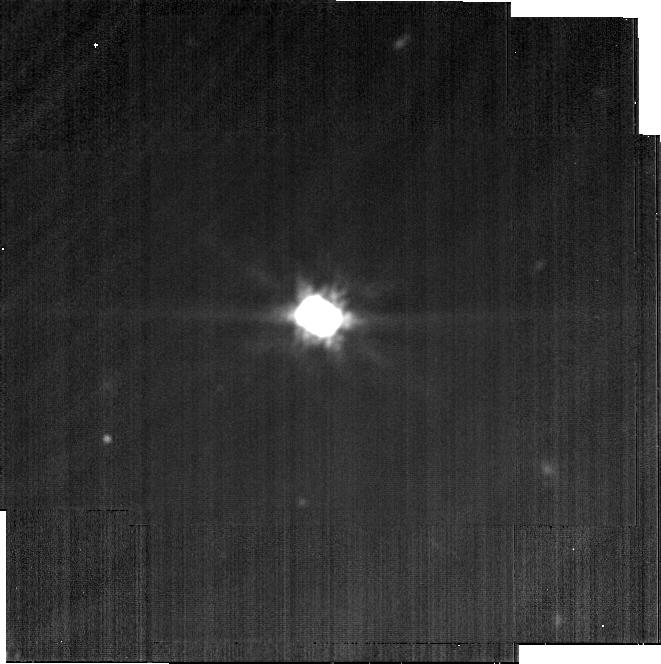
Target: CB-26. Instrument: MIRI. Filter: F2100W. Exposure: 8 min. Observation ID: jw04290-o018_t009_miri_f2100w-brightsky

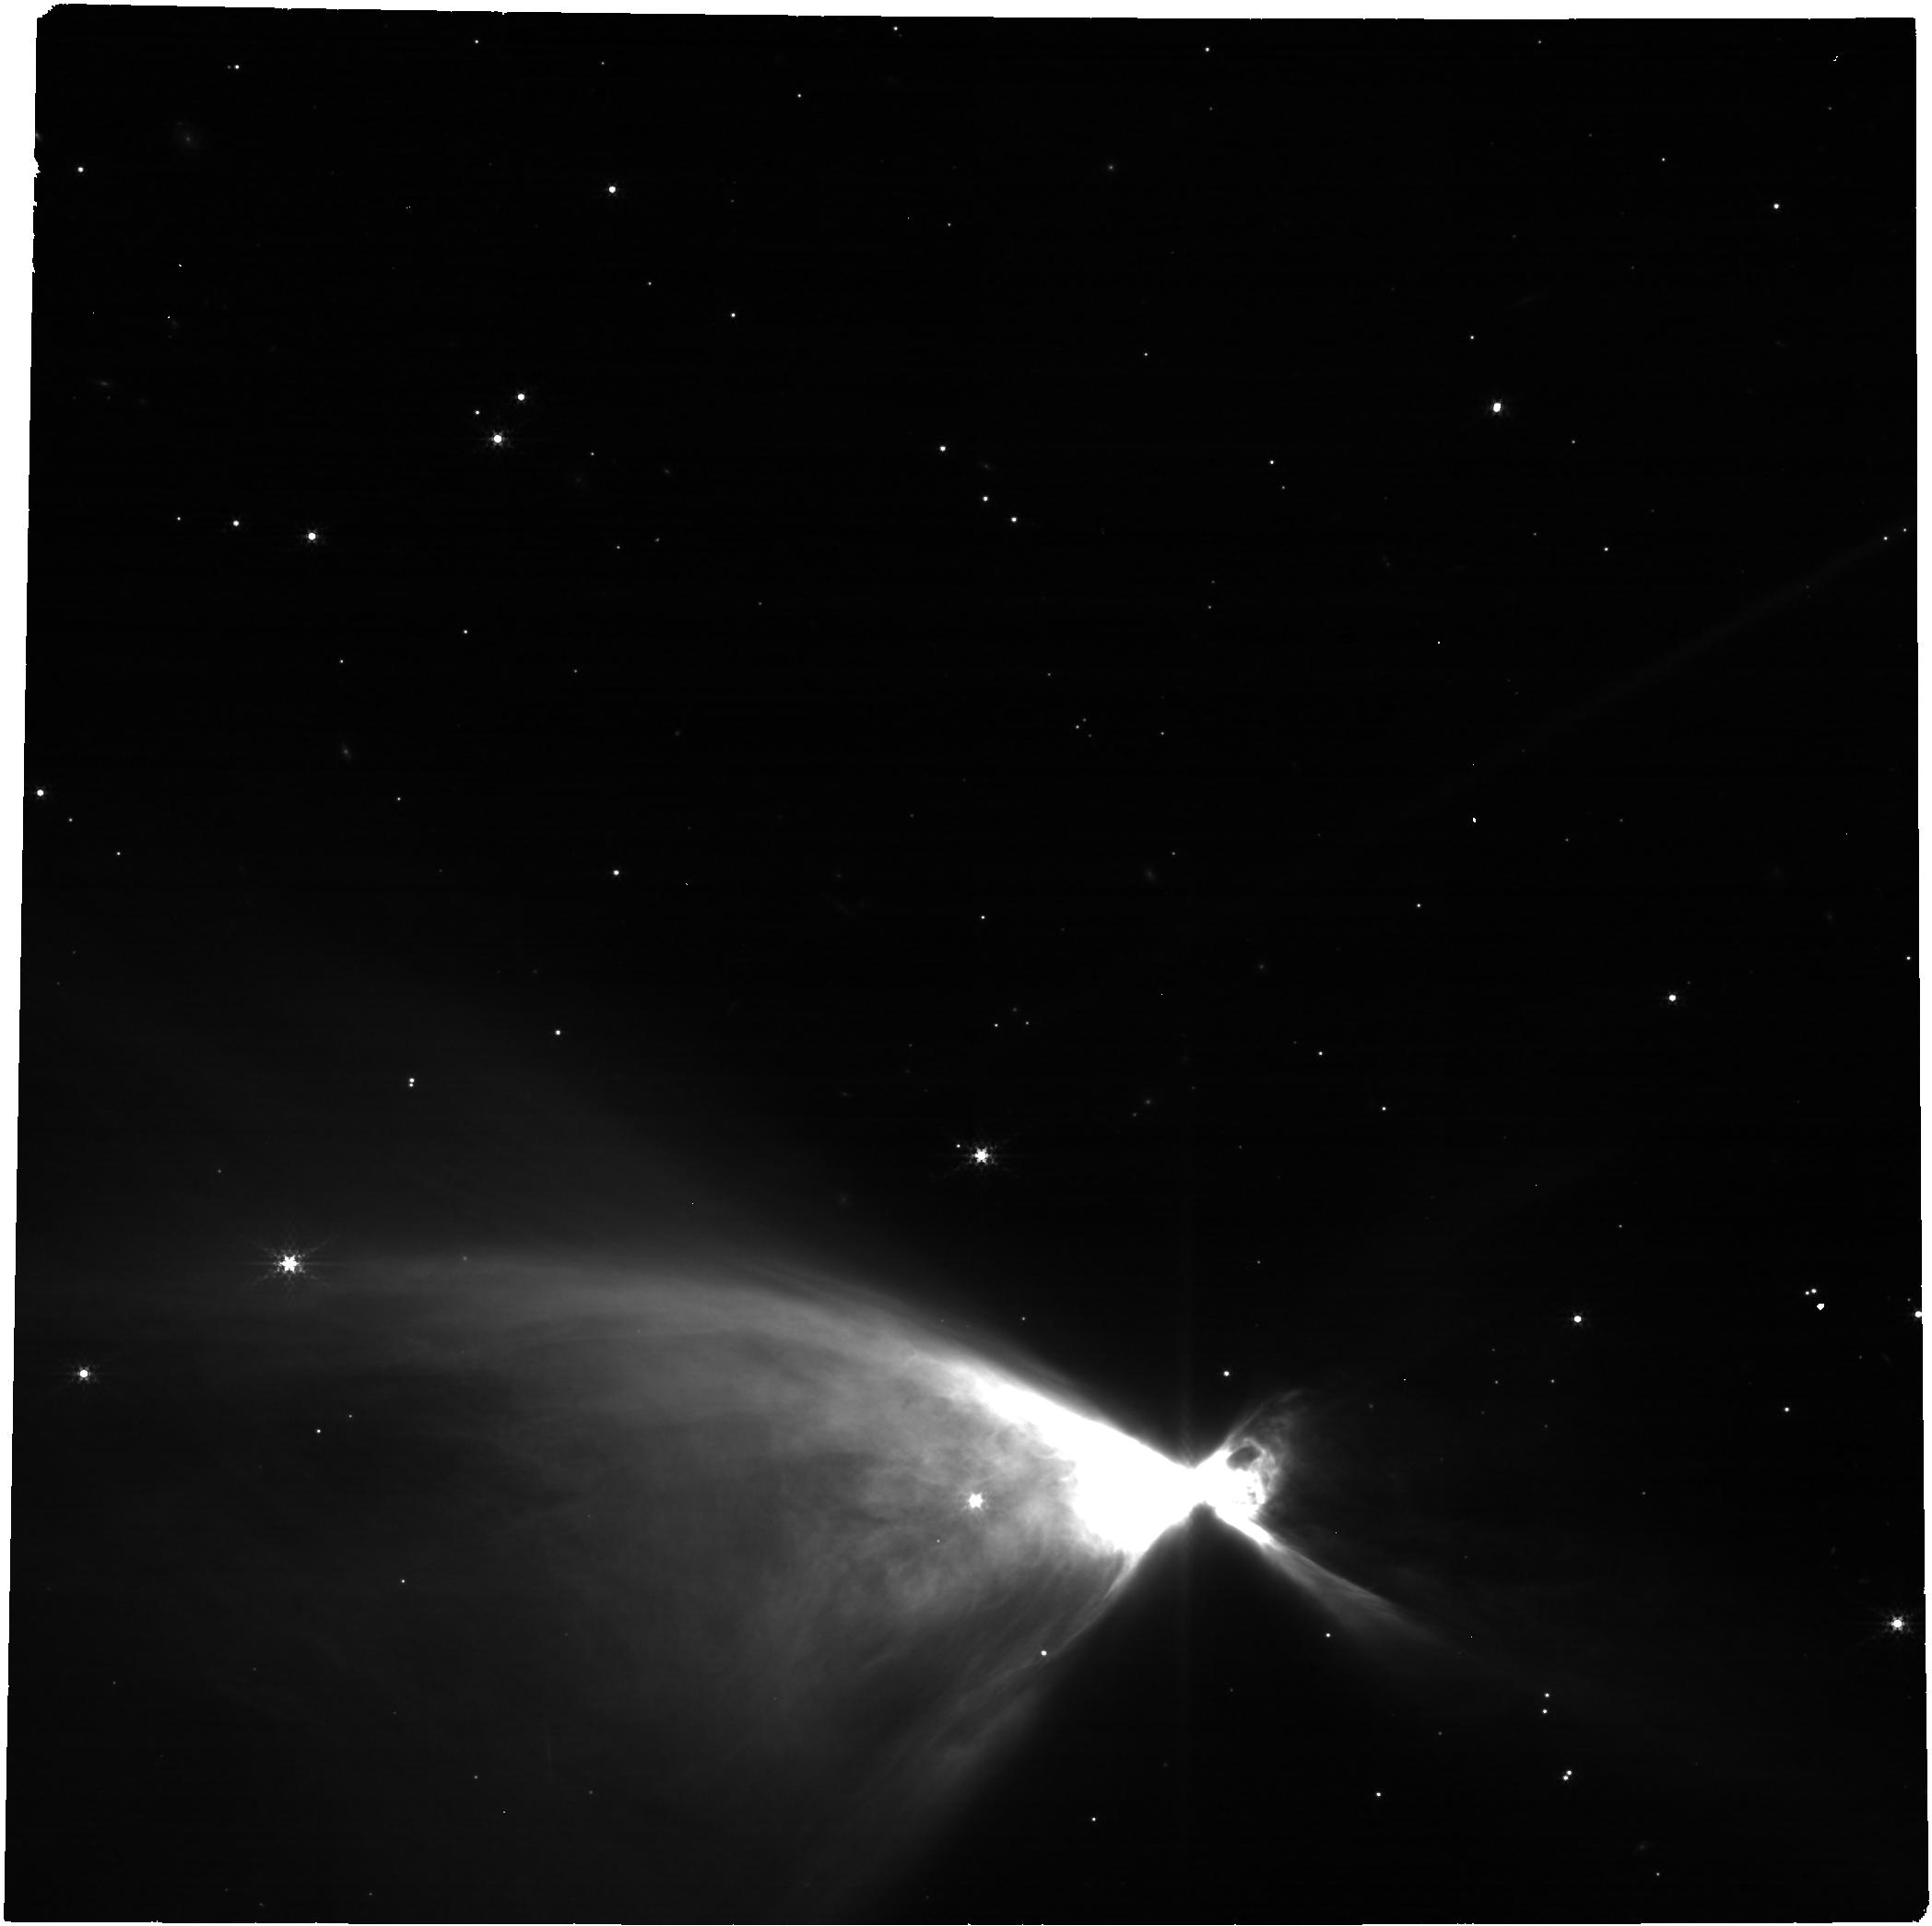
Target: CHA-IR-NEBULA. Instrument: NIRCAM. Filter: F300M. Exposure: 14 min. Observation ID: jw04290-o027_t010_nircam_clear-f300m

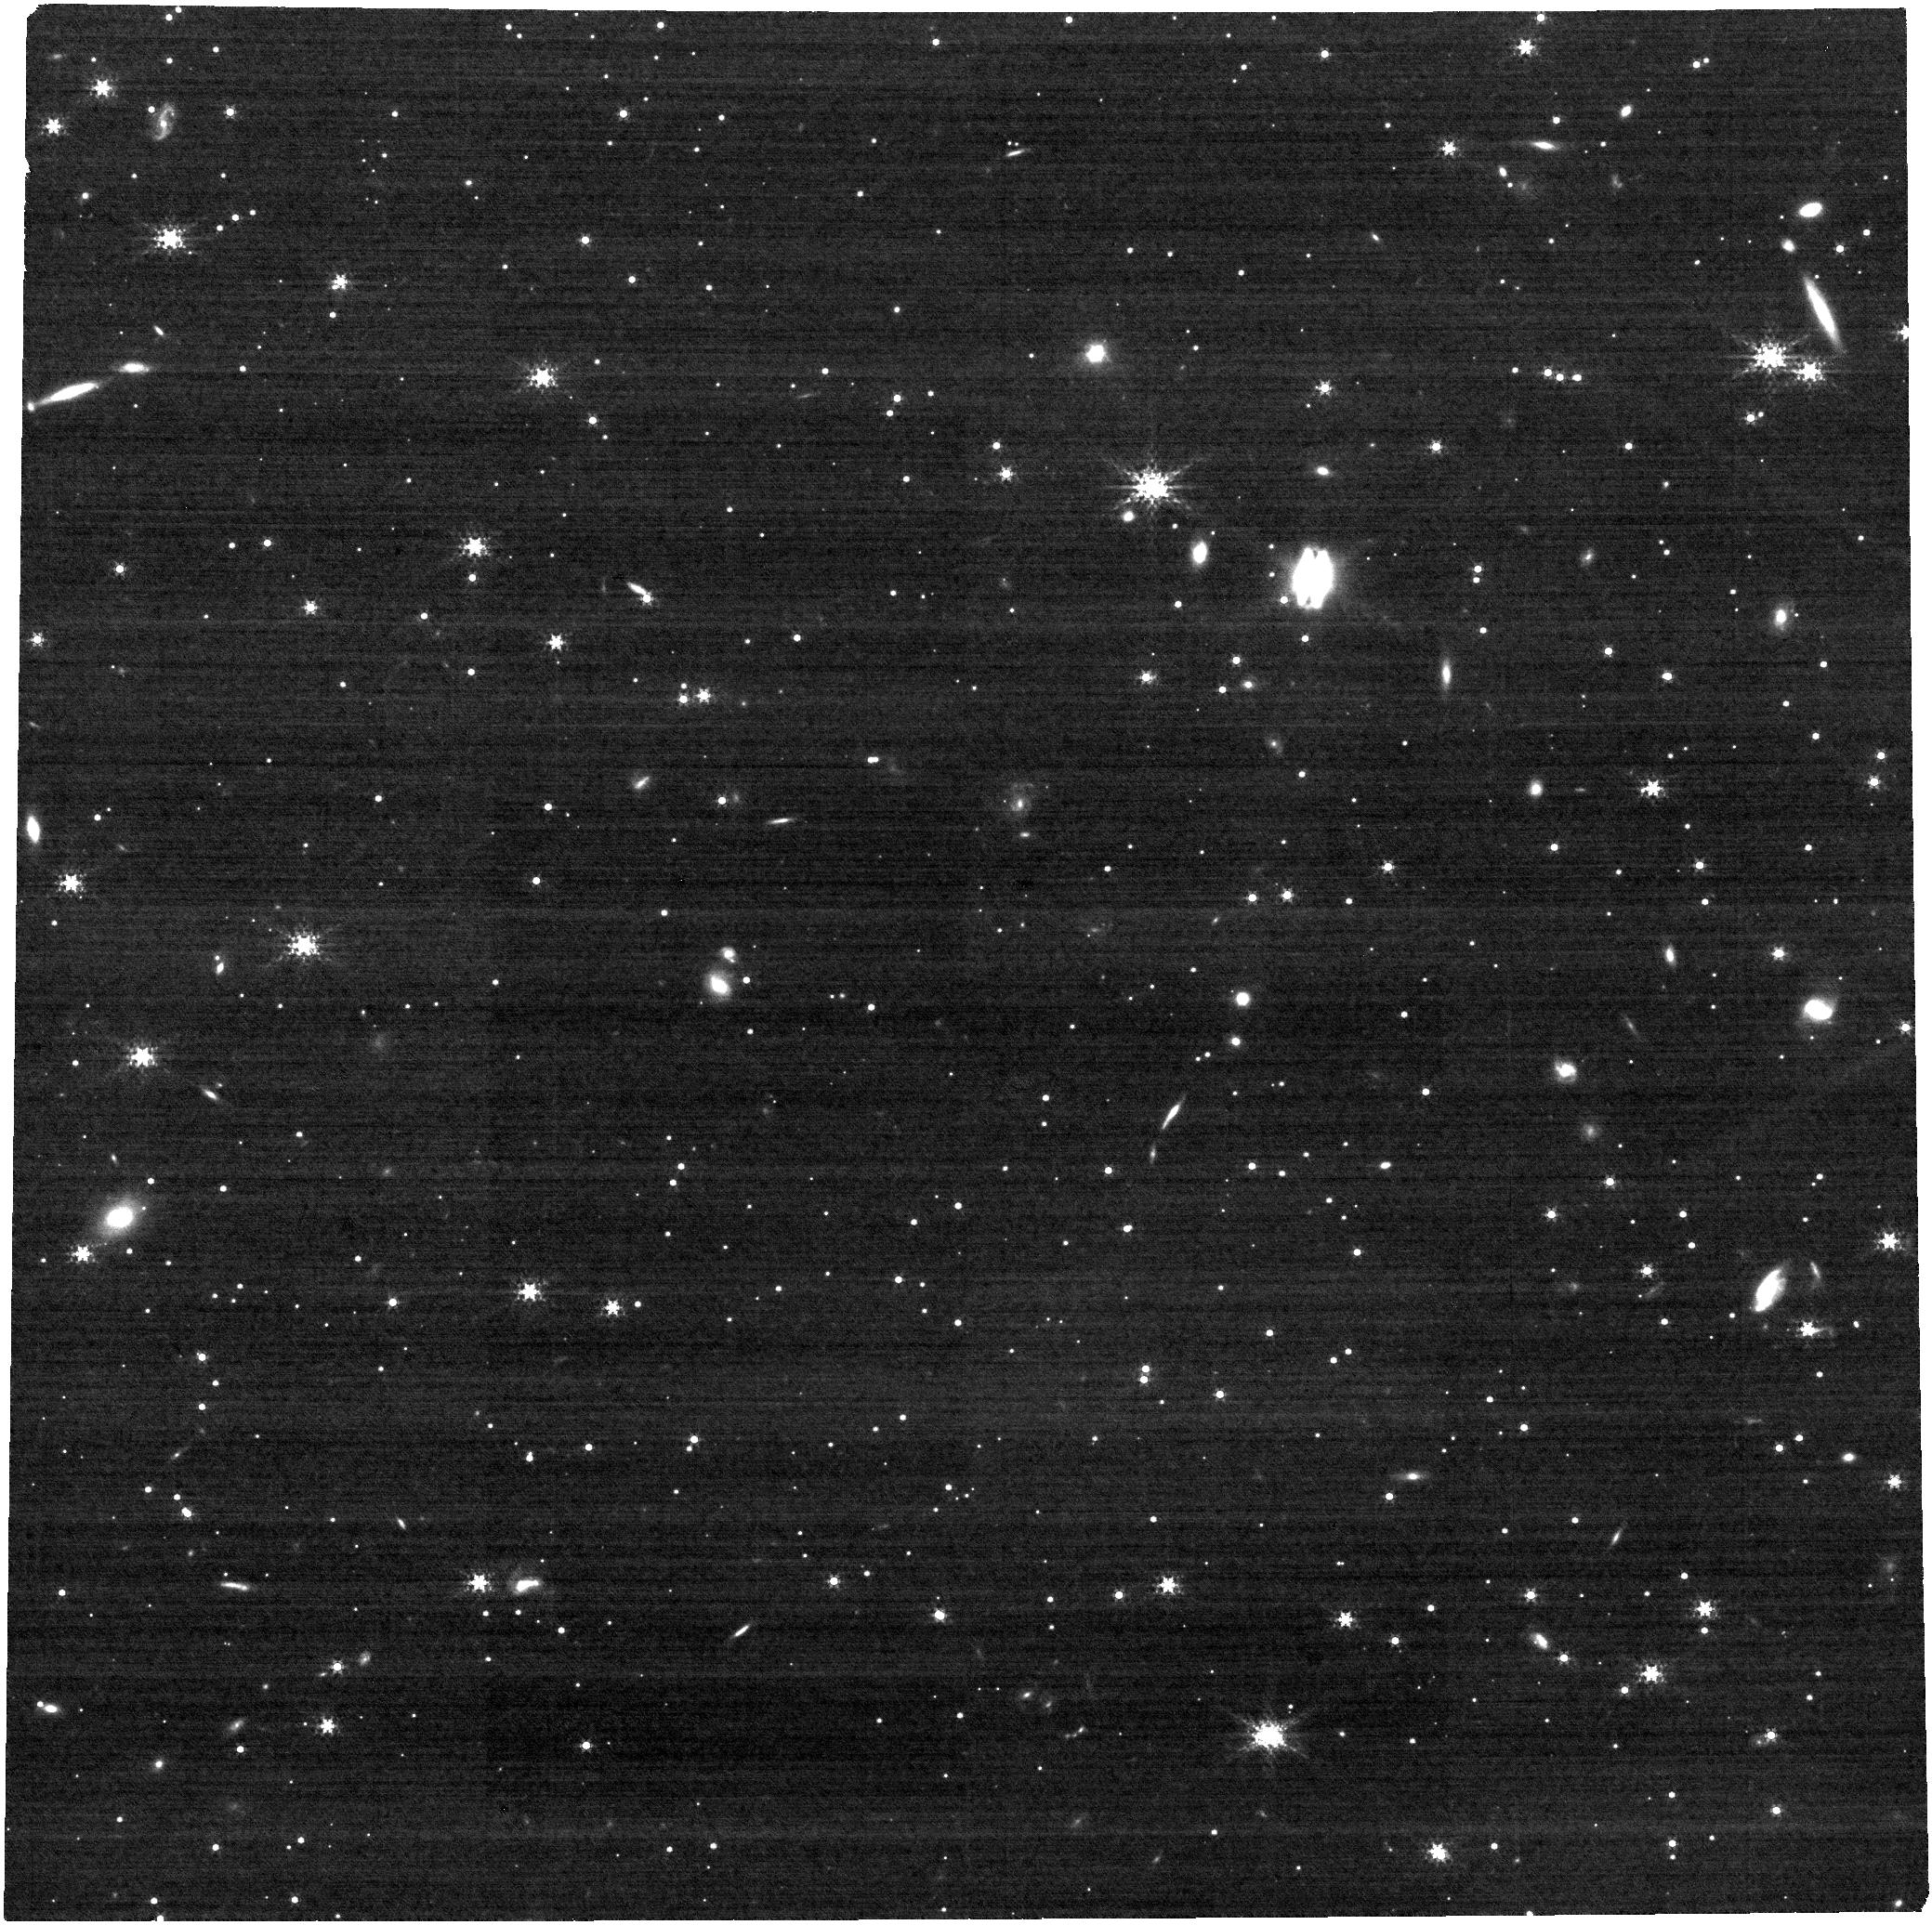
Target: FLYING-SAUCER. Instrument: NIRCAM. Filter: F300M. Exposure: 13 min. Observation ID: jw04290-o025_t013_nircam_clear-f300m

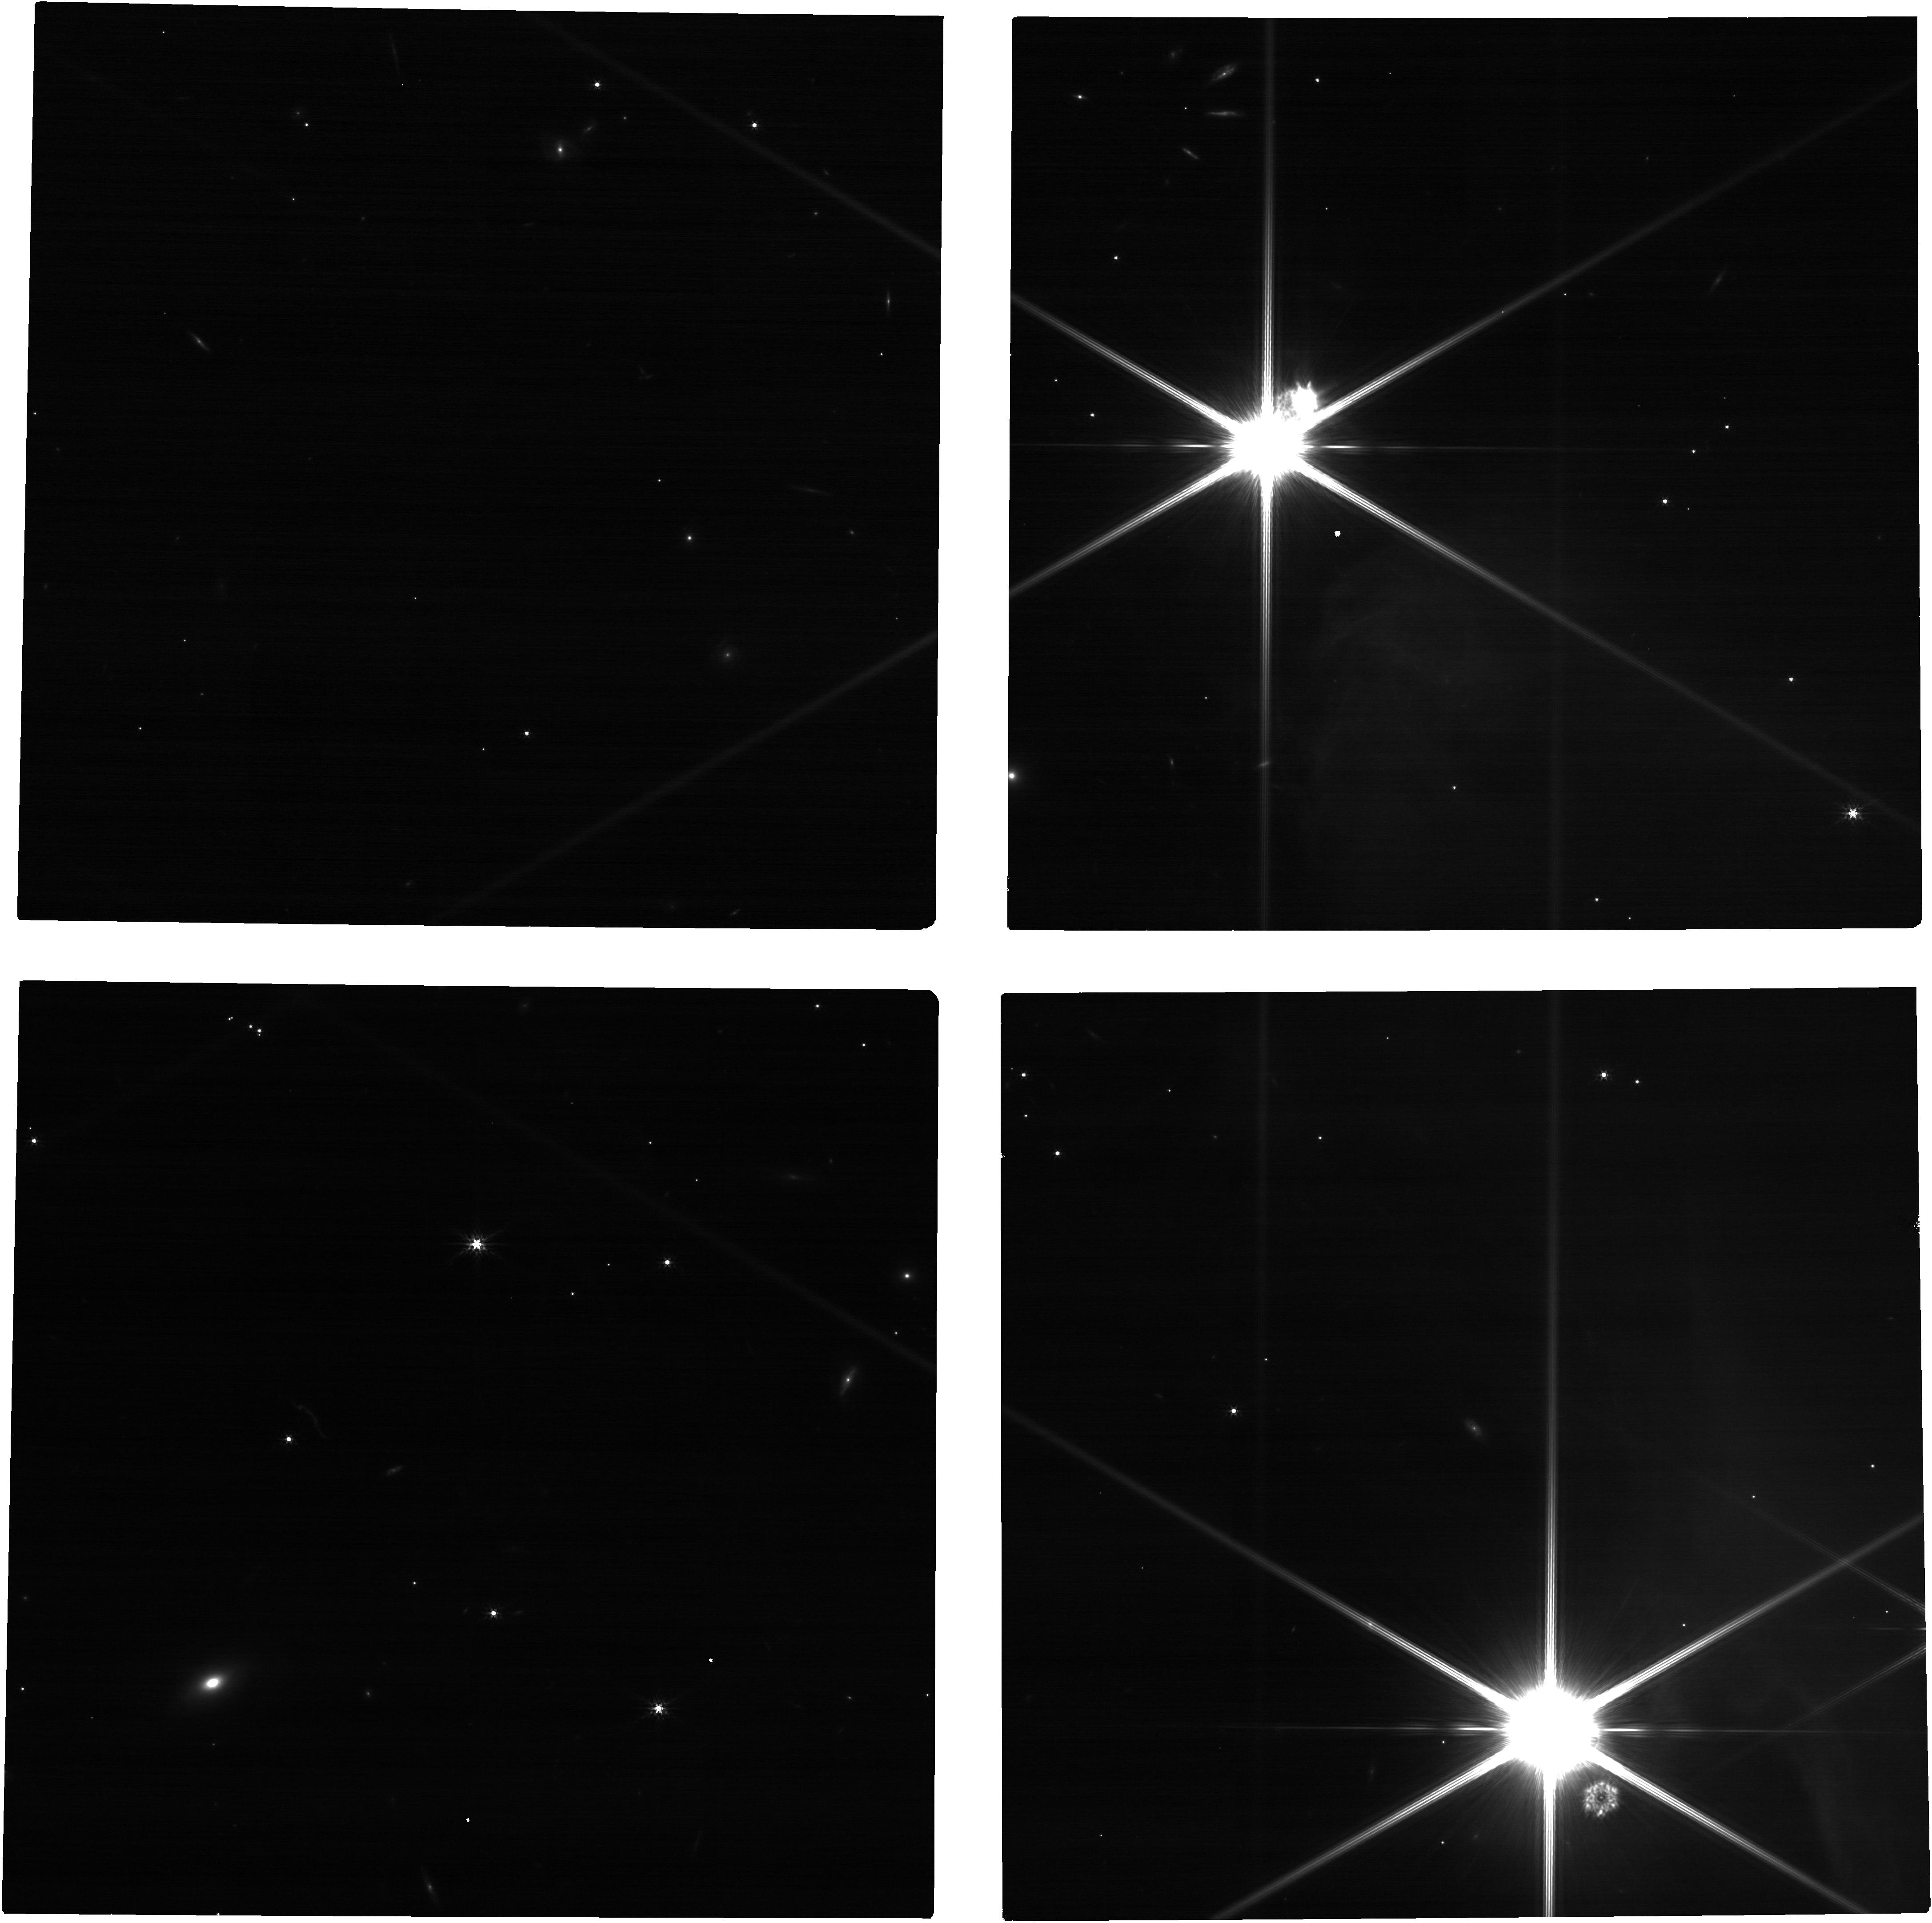
Target: V-HV-TAU. Instrument: NIRCAM. Filter: F200W. Exposure: 9 min. Observation ID: jw04290-o015_t008_nircam_clear-f200w

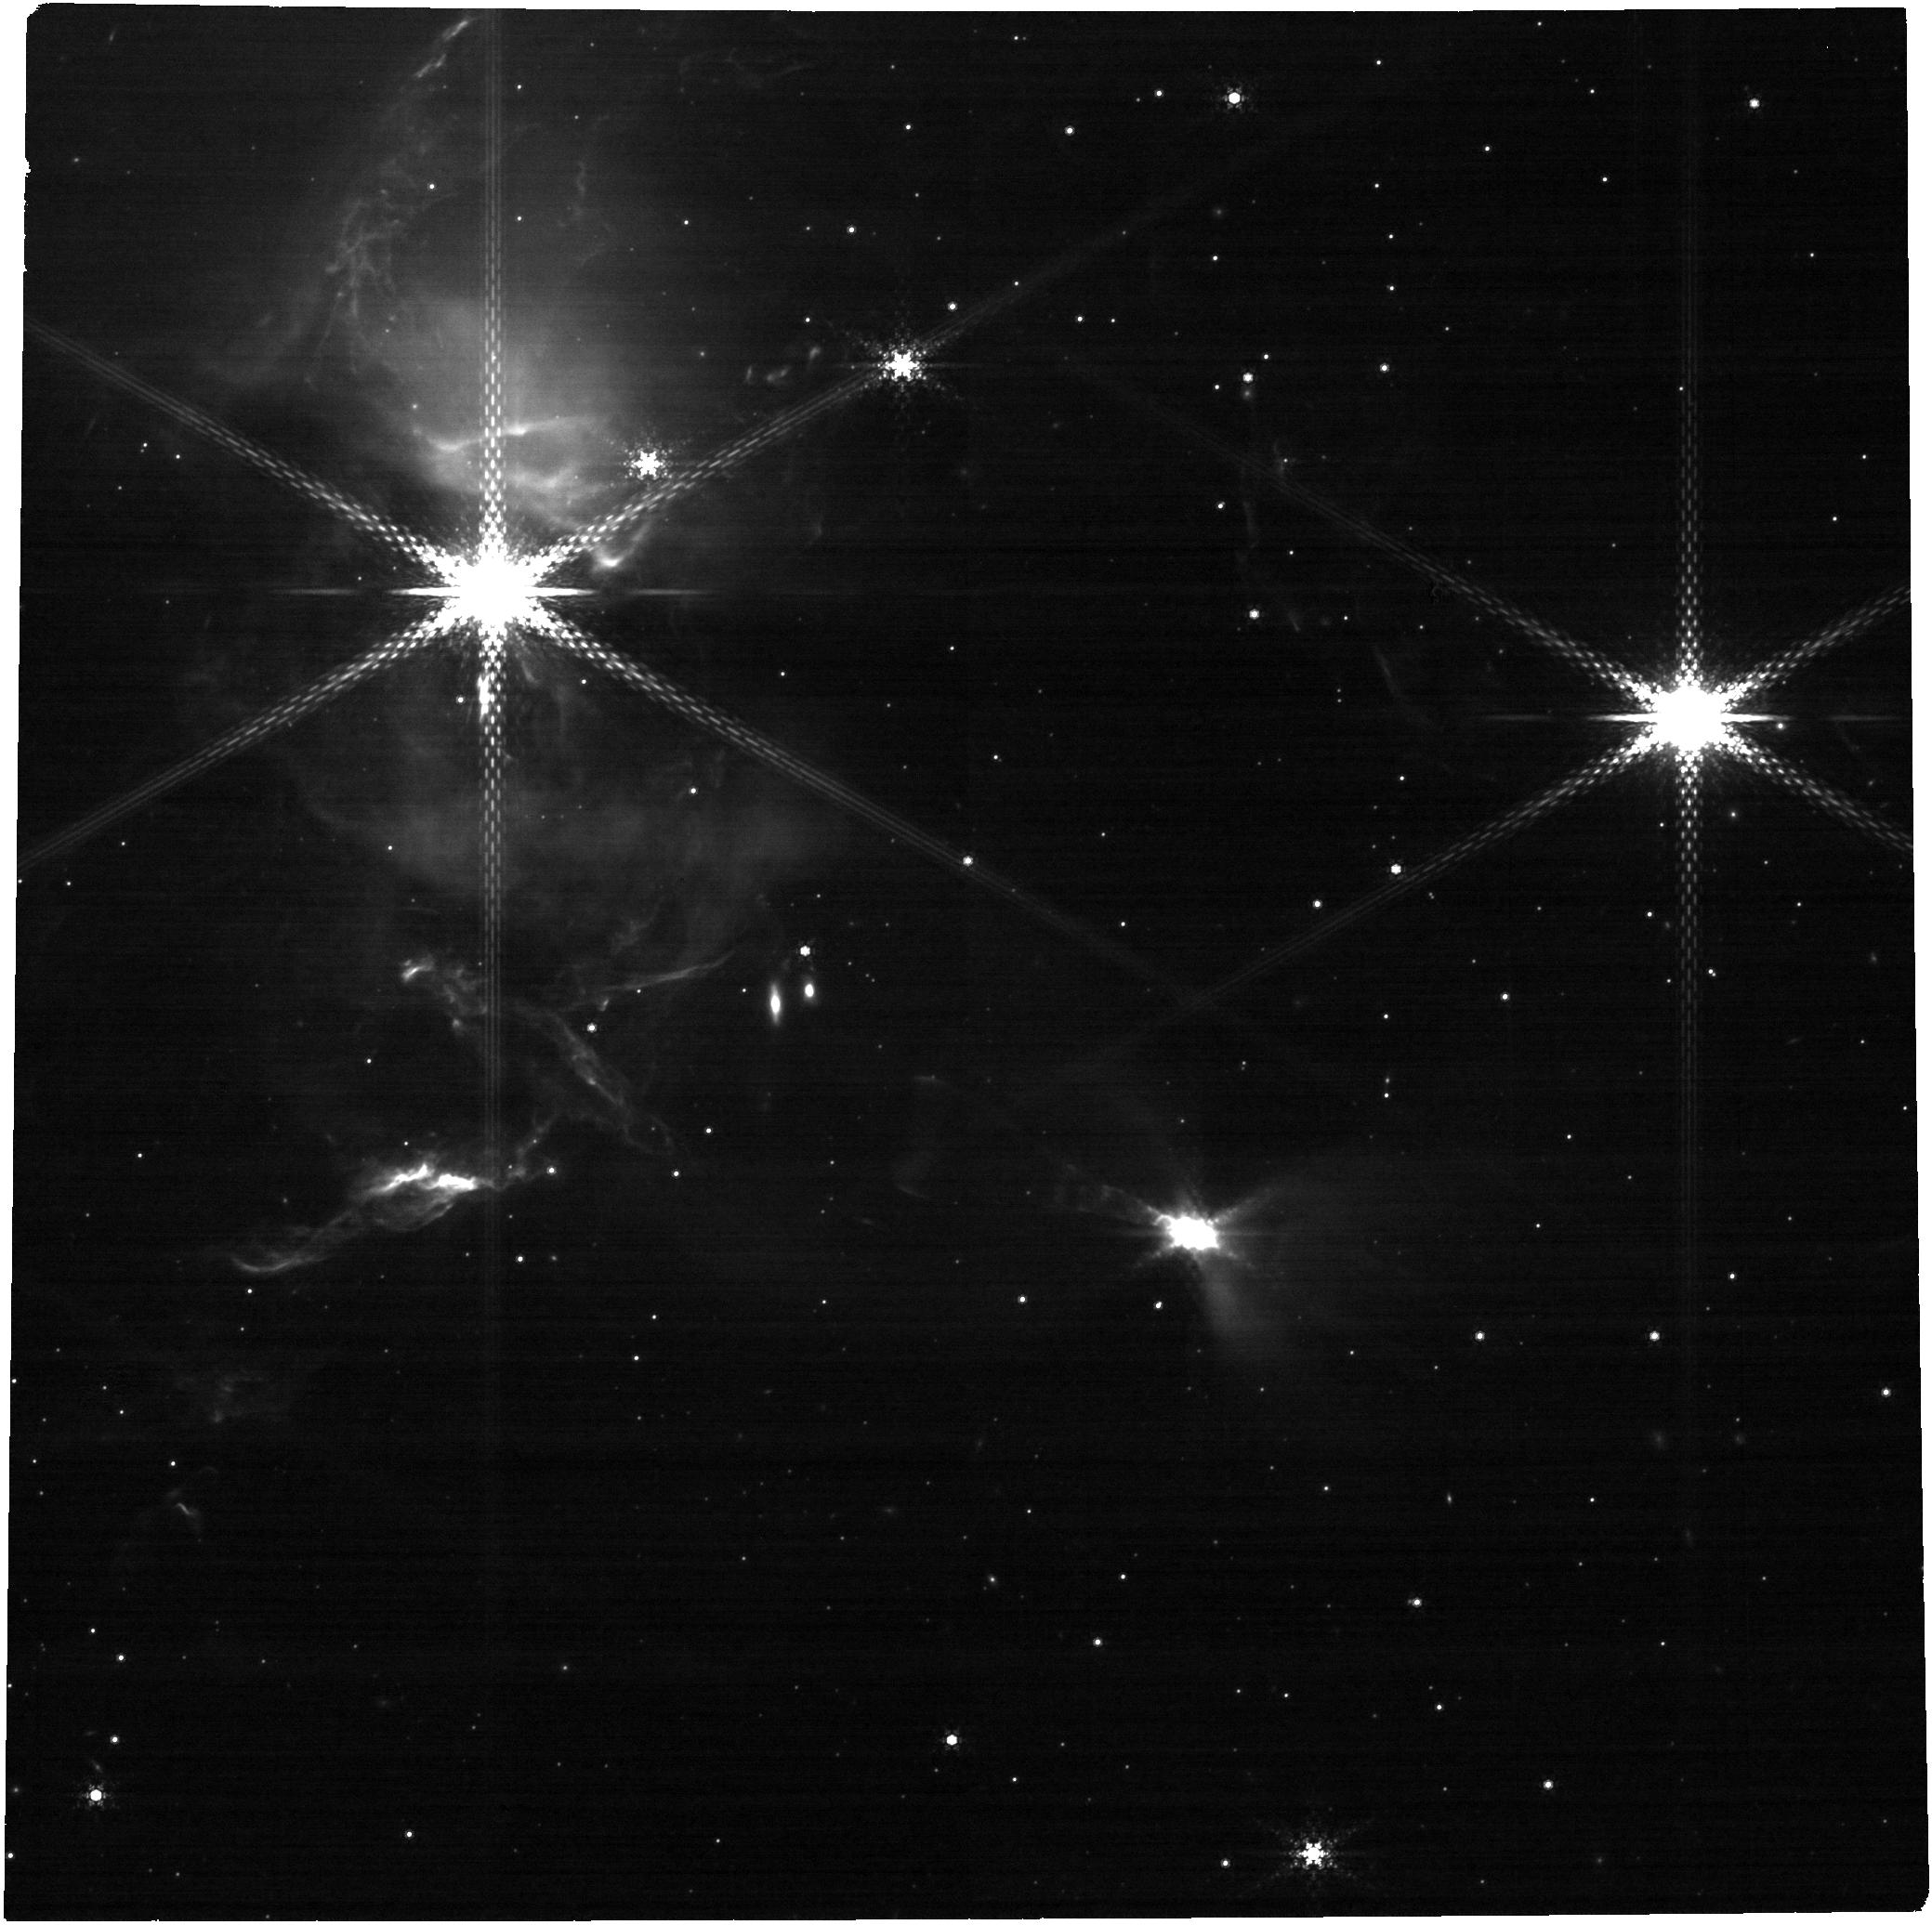
Target: 2MASS-J16313679-2404200. Instrument: NIRCAM. Filter: F460M. Exposure: 9 min. Observation ID: jw04290-o009_t005_nircam_clear-f460m

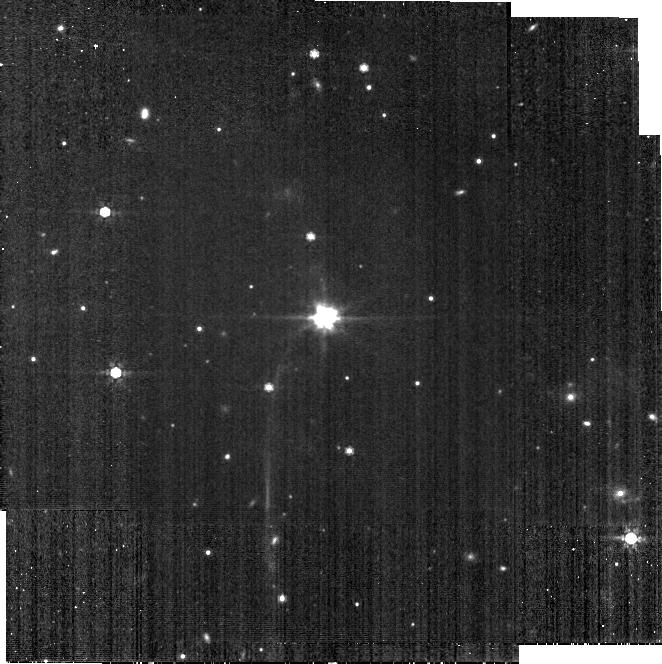
Target: ESO-HA-569. Instrument: MIRI. Filter: F770W. Exposure: 7 min. Observation ID: jw04290-o004_t002_miri_f770w-brightsky

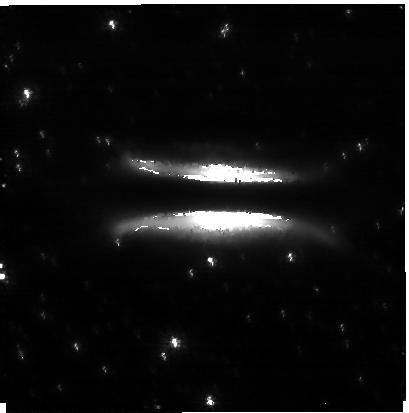
Target: GOMEZ-HAMBURGER. Instrument: NIRCAM. Filter: F115W. Exposure: 11 min. Observation ID: jw04290-o021_t011_nircam_clear-f115w-sub400p

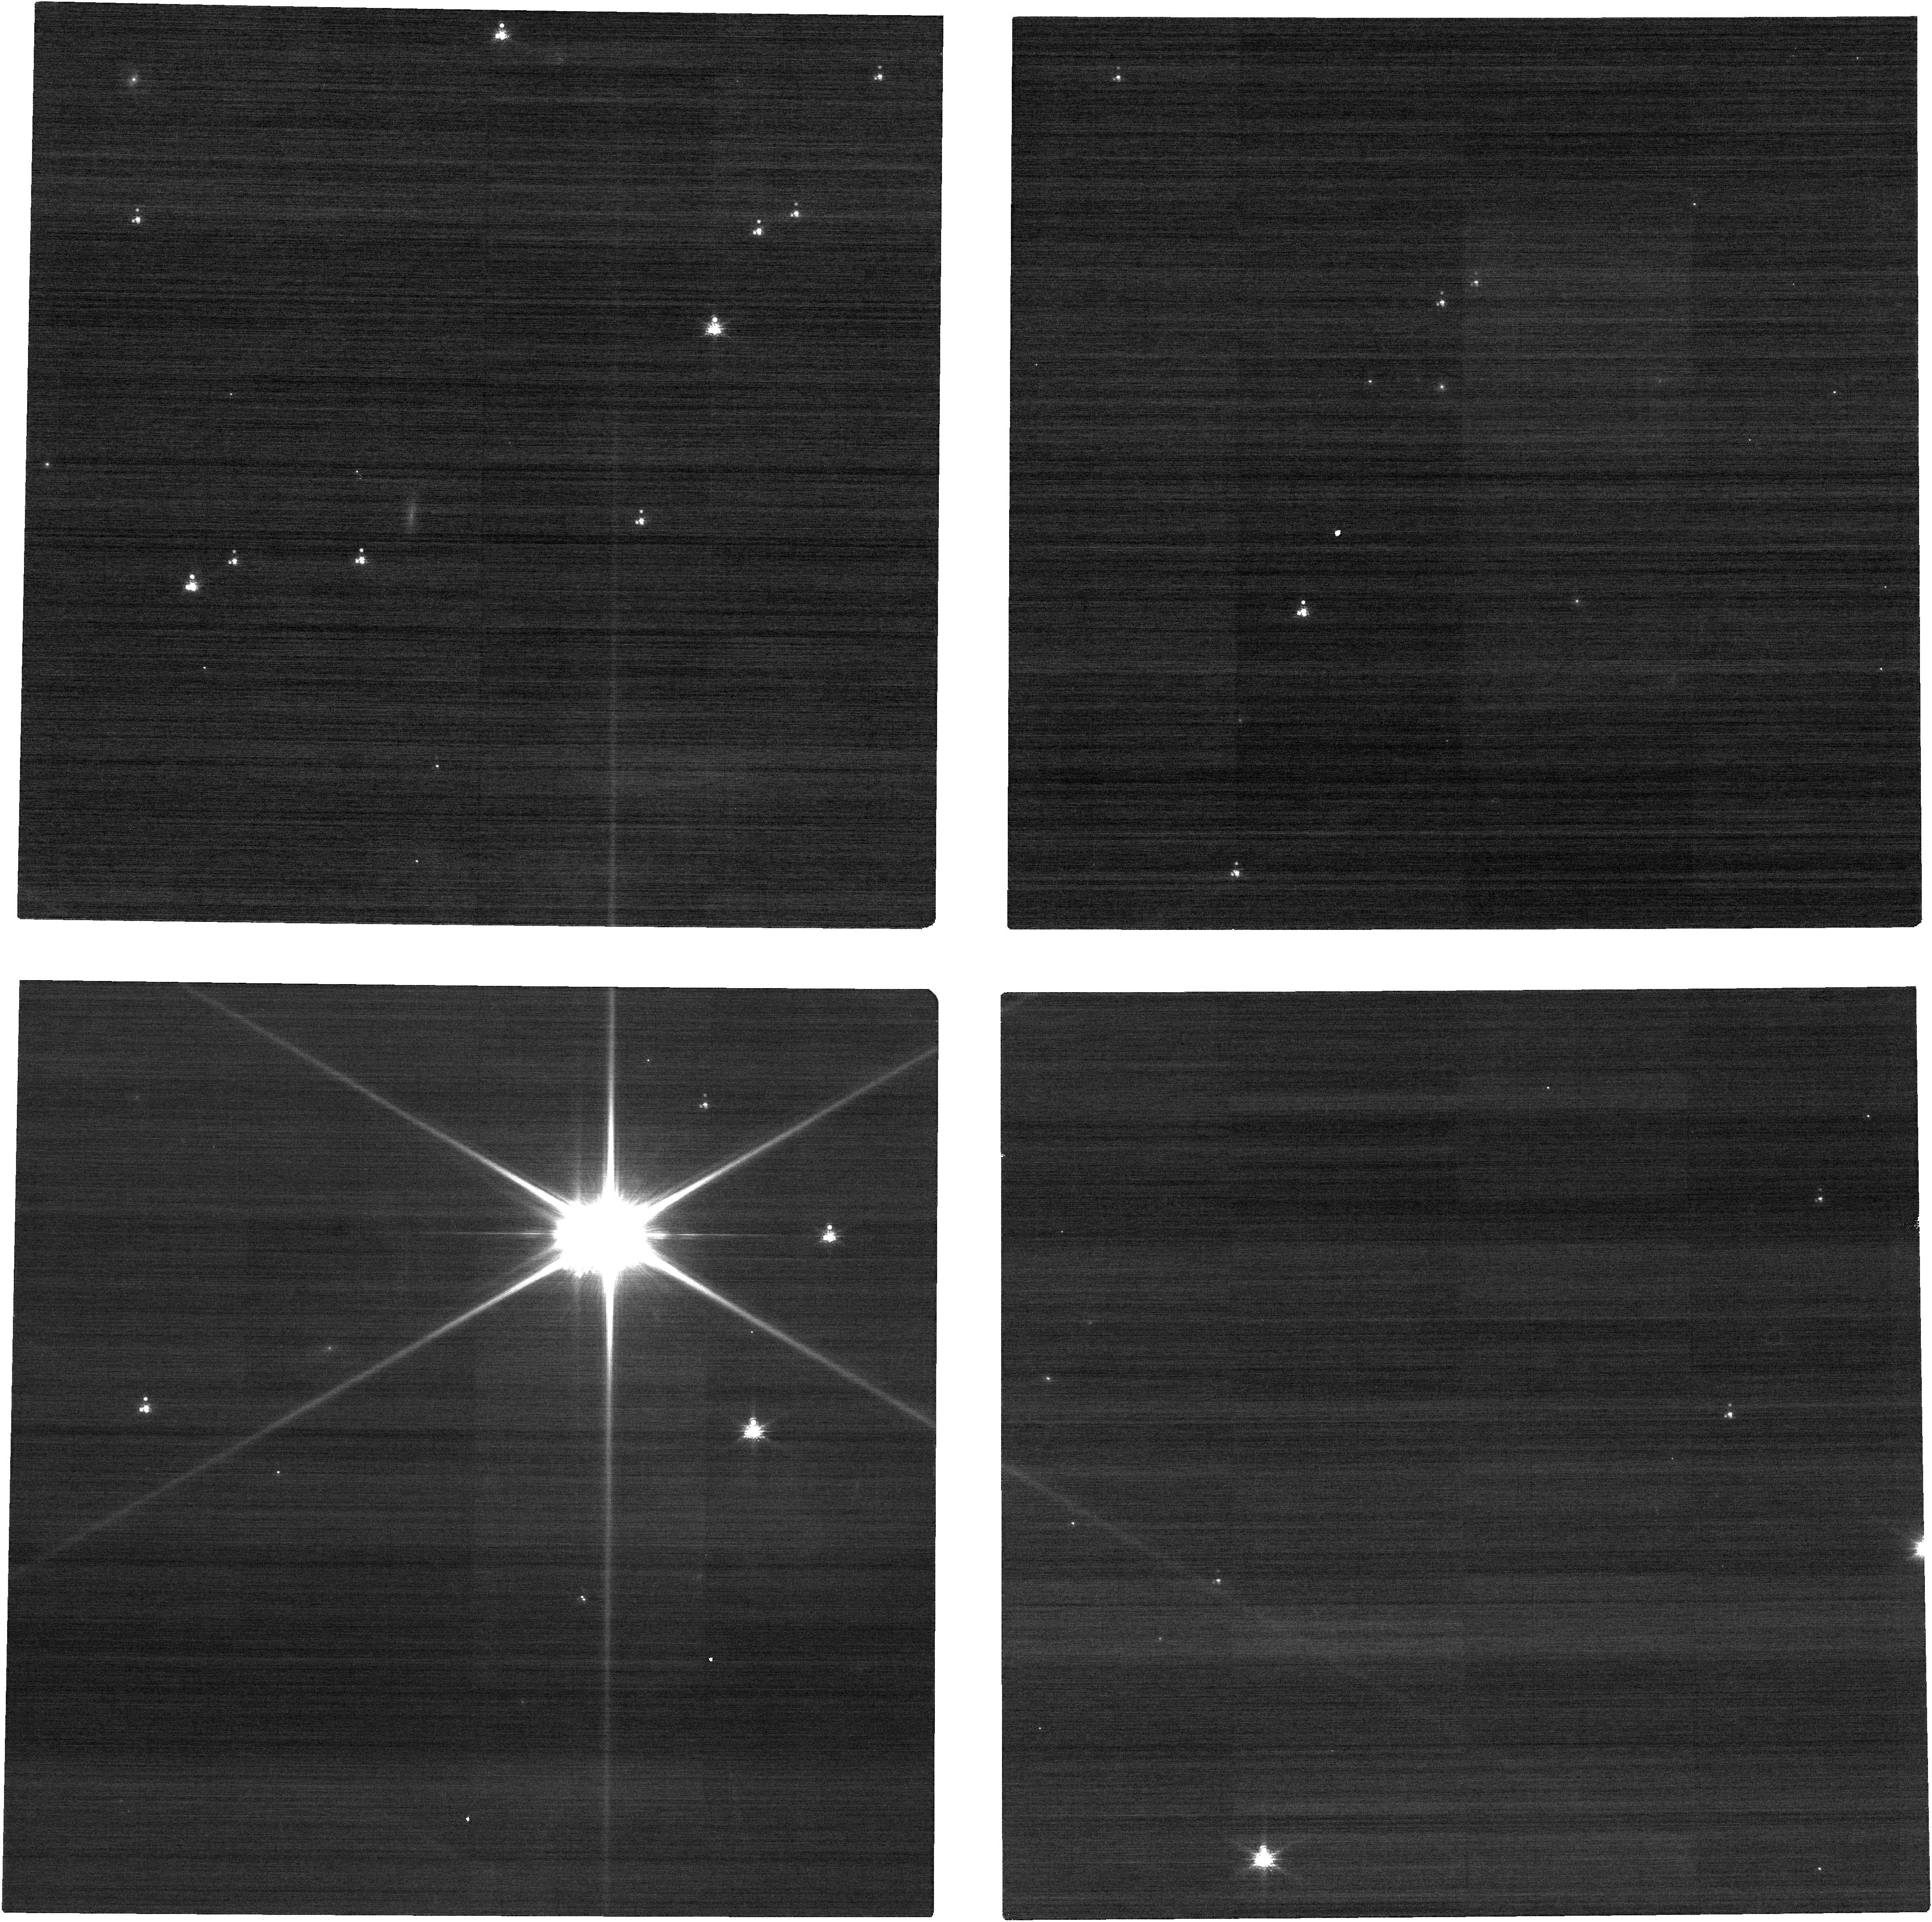
Target: V-HK-TAU. Instrument: NIRCAM. Filter: F115W. Exposure: 13 min. Observation ID: jw04290-o013_t007_nircam_clear-f115w

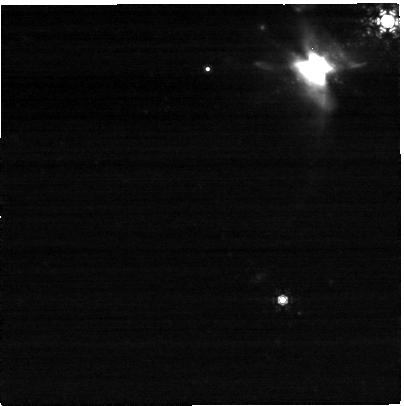
Target: HH-200. Instrument: NIRCAM. Filter: F460M. Exposure: 9 min. Observation ID: jw04290-o023_t012_nircam_clear-f460m-sub400p

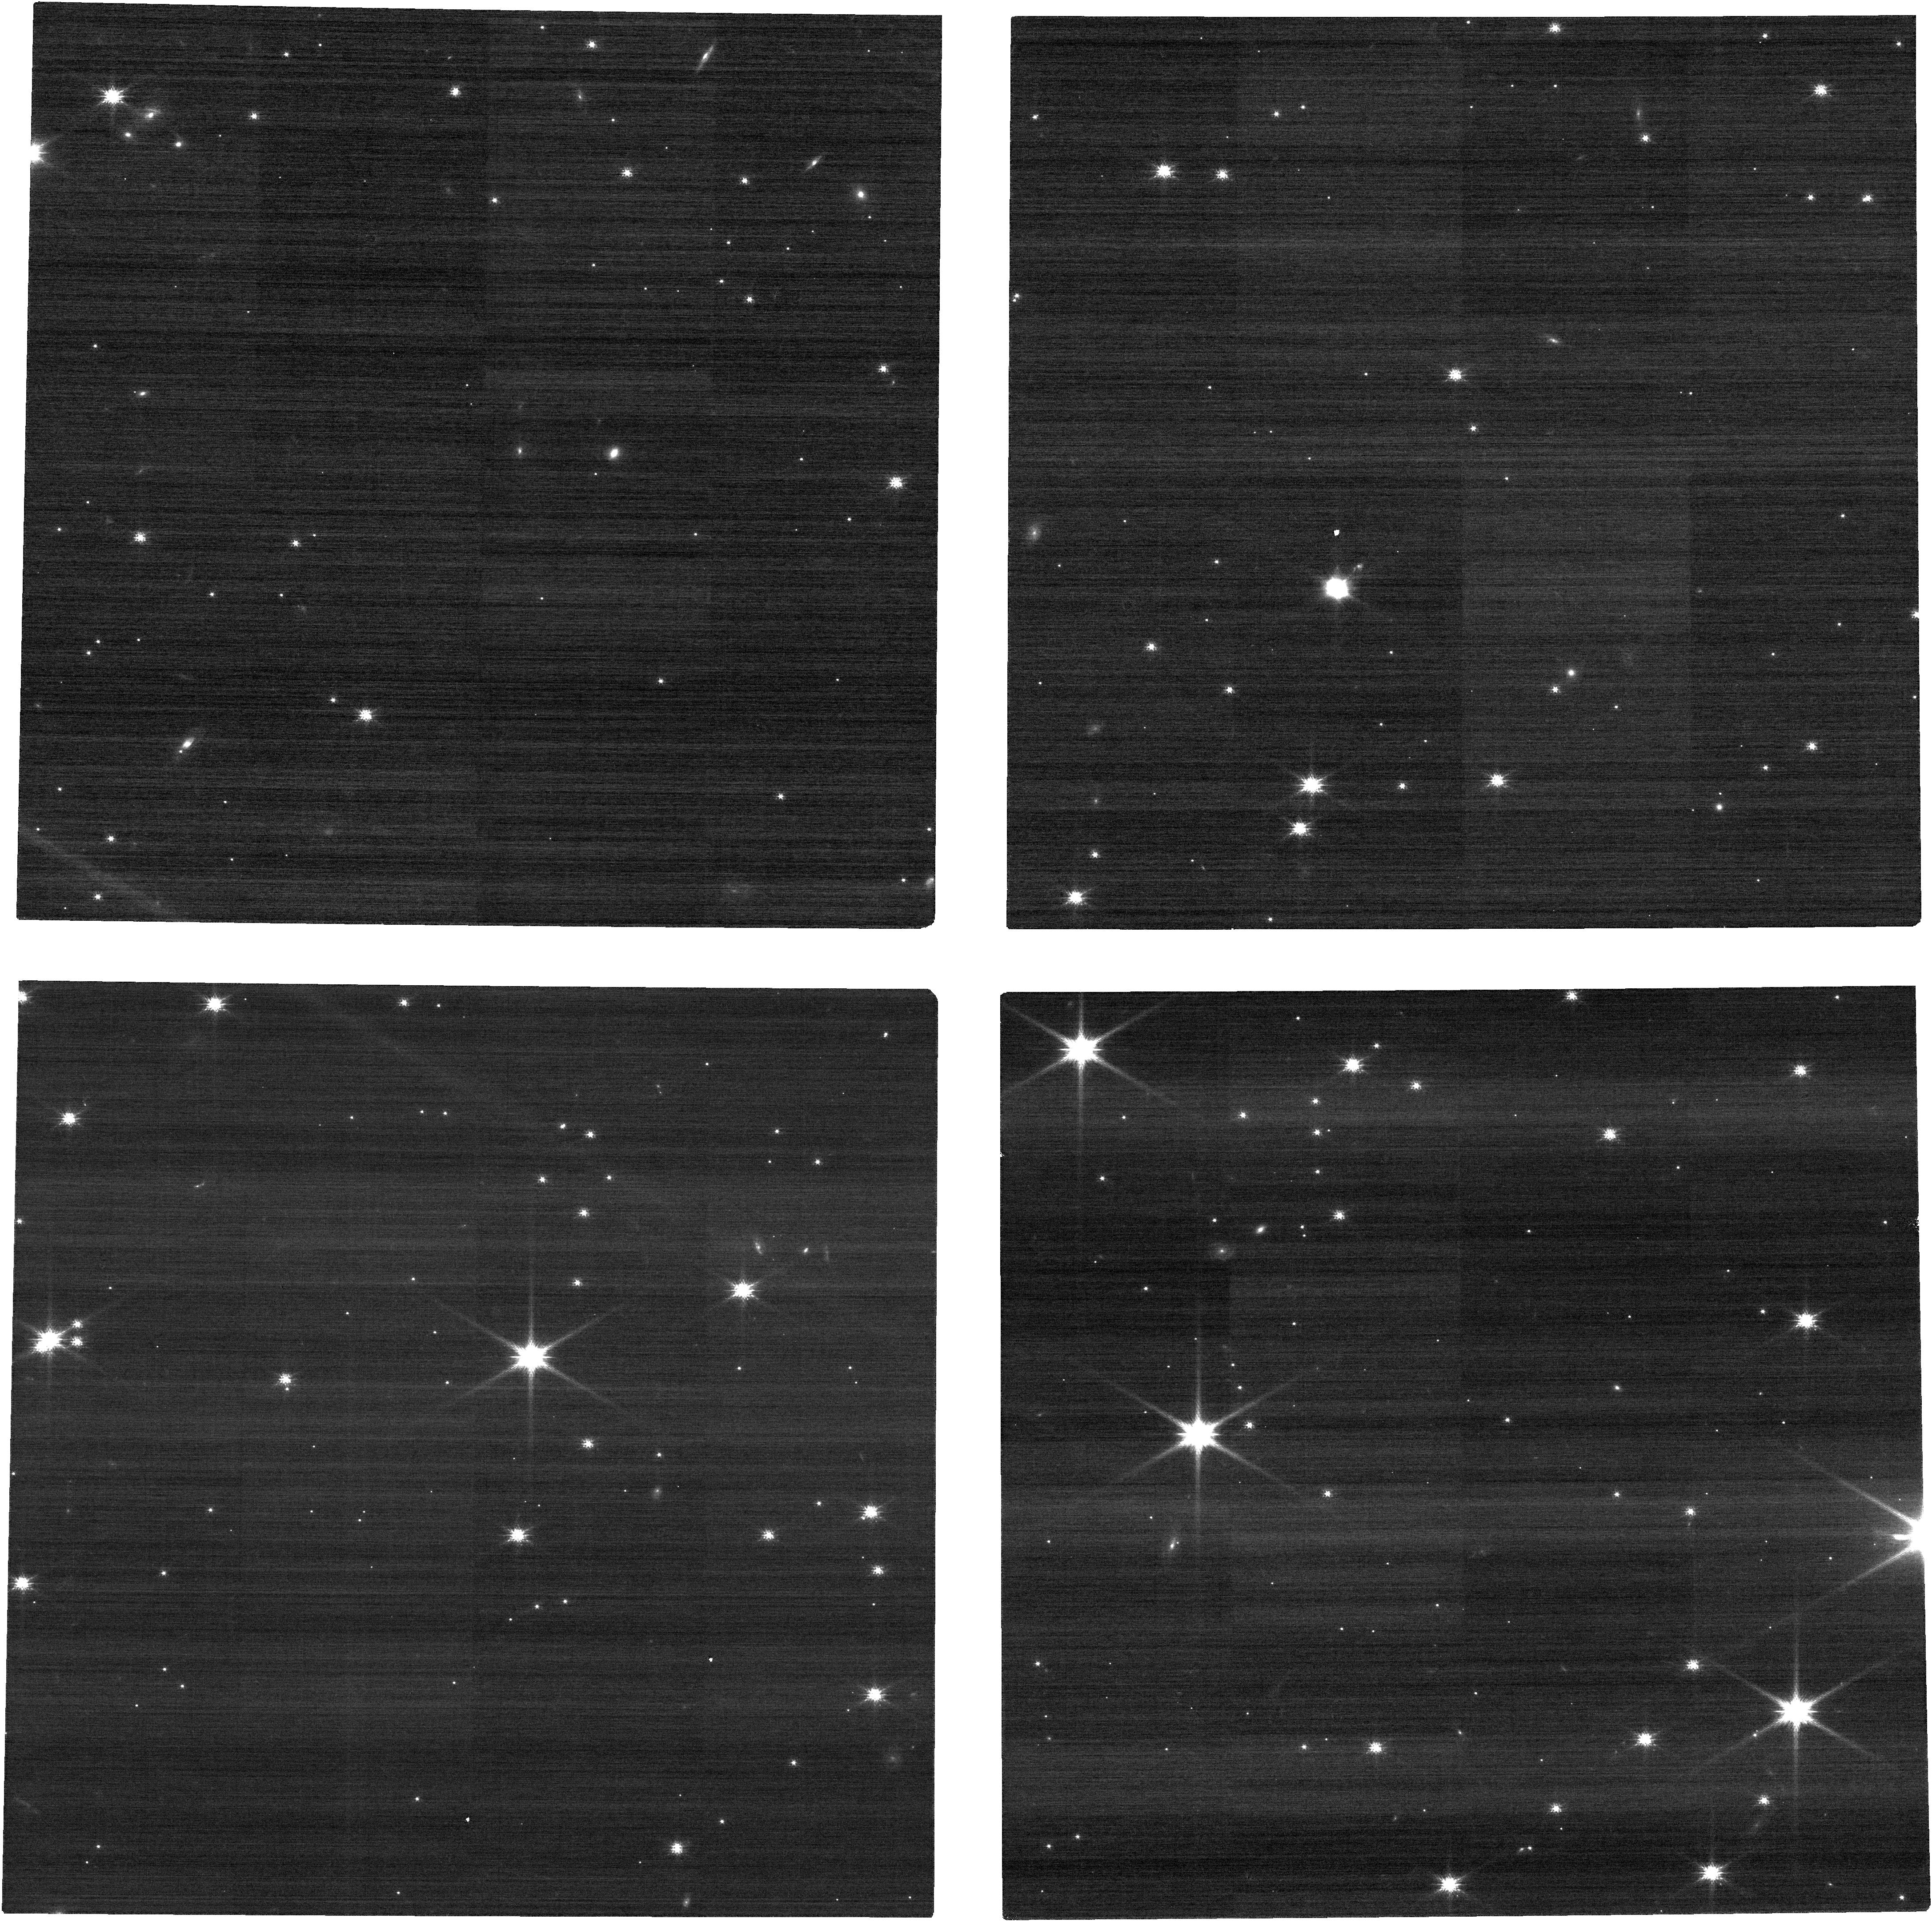
Target: ESO-HA-574. Instrument: NIRCAM. Filter: F115W. Exposure: 9 min. Observation ID: jw04290-o005_t003_nircam_clear-f115w

Dust Settling and Grain Evolution across the Nearby Population of Edge-on Protoplanetary Disks (PI: Menard, Francois)

Young, edge-on circumstellar disks are uniquely valuable laboratories for planet formation studies. With the central star occulted from direct view, the disk is clearly seen as a central dust lane flanked by reflected light from its upper and lower surfaces. The detailed morphology and chromaticity of these nebulae provides crucial information on disk vertical structure and the properties of its constituent dust grains. Spectral energy distributions and very limited groundbased imaging have shown that edge-on protoplanetary disks continue to be dominated by scattered light even out to wavelengths of 20 microns. JWST imaging of these targets therefore offers the unique opportunity to probe the disk interior between the optical scattered light surface seen with HST and the cold midplane emission seen by ALMA. We propose broad-band NIRCam and MIRI imaging of thirteen edge-on protoplanetary disks spanning a range of central star properties and evolutionary states. The targets are the most nearby objects of their class and thus should be vertically resolved by JWST even at wavelengths >= 7 microns. The images will reveal the wavelength evolution of both the dust lane thickness and the strength of forward scattering, which when interpreted by model fitting will allow us to derive the grainsize as a function of height in the disk and thus the extent of dust vertical settling. This project will empirically quantify for the first time how the dust size increases toward the disk midplane (a necessary condition to efficiently form planetesimals) across a broad disk sample, leaving a legacy of fundamental importance for our understanding of protoplanetary disk evolution.